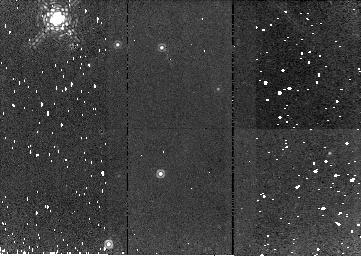
Target: NGC2244-TAIL. Instrument: NICMOS/NIC2. Filter: F187N. Exposure: 9 min. Observation ID: n9s403010

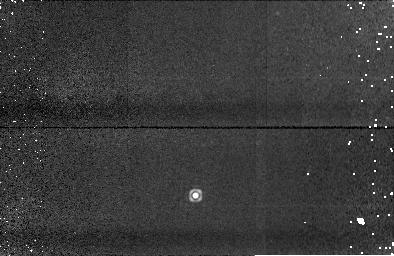
Target: NGC2264-TAIL-NIC1. Instrument: NICMOS/NIC1. Filter: F164N. Exposure: 10 min. Observation ID: n9s402050

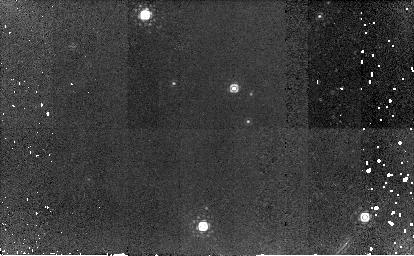
Target: NGC2264-TAIL. Instrument: NICMOS/NIC2. Filter: F187N. Exposure: 23 min. Observation ID: n9s402010

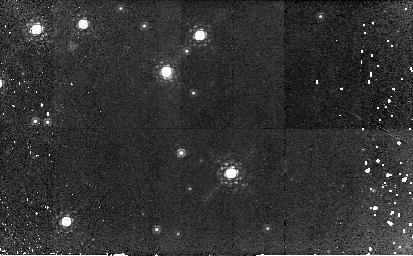
Target: IC1396-TAIL. Instrument: NICMOS/NIC2. Filter: F187N. Exposure: 45 min. Observation ID: n9s401010

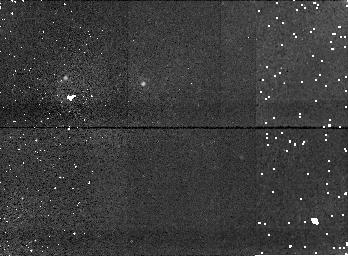
Target: NGC2244-TAIL-NIC1. Instrument: NICMOS/NIC1. Filter: F164N. Exposure: 5 min. Observation ID: n9s403050

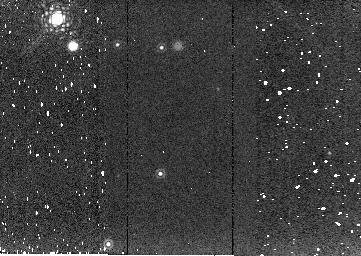
Target: NGC2244-TAIL. Instrument: NICMOS/NIC2. Filter: F216N. Exposure: 5 min. Observation ID: n9s403040

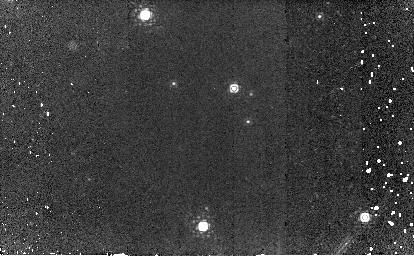
Target: NGC2264-TAIL. Instrument: NICMOS/NIC2. Filter: F190N. Exposure: 23 min. Observation ID: n9s402020

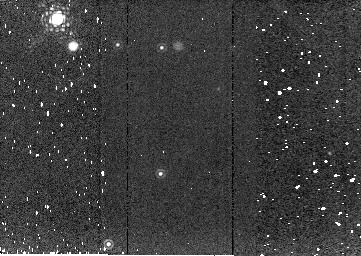
Target: NGC2244-TAIL. Instrument: NICMOS/NIC2. Filter: F215N. Exposure: 5 min. Observation ID: n9s403030

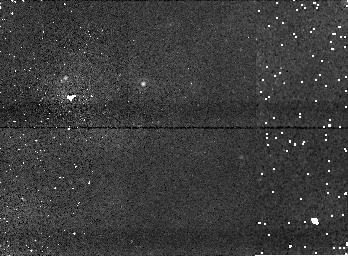
Target: NGC2244-TAIL-NIC1. Instrument: NICMOS/NIC1. Filter: F166N. Exposure: 5 min. Observation ID: n9s403060

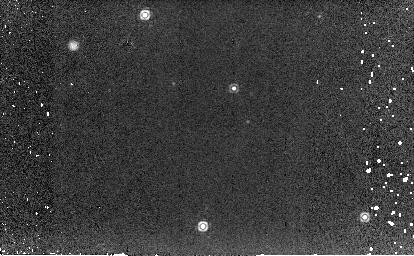
Target: NGC2264-TAIL. Instrument: NICMOS/NIC2. Filter: F216N. Exposure: 6 min. Observation ID: n9s402040

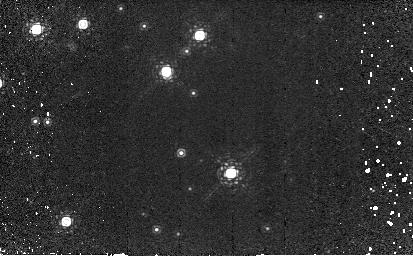
Target: IC1396-TAIL. Instrument: NICMOS/NIC2. Filter: F190N. Exposure: 45 min. Observation ID: n9s401020

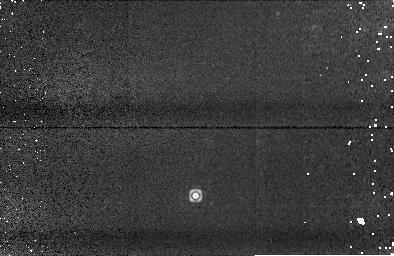
Target: NGC2264-TAIL-NIC1. Instrument: NICMOS/NIC1. Filter: F166N. Exposure: 10 min. Observation ID: n9s402060

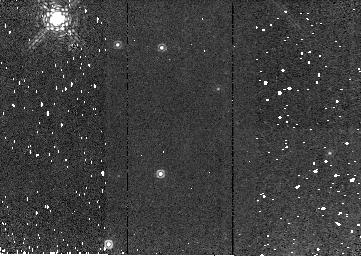
Target: NGC2244-TAIL. Instrument: NICMOS/NIC2. Filter: F190N. Exposure: 9 min. Observation ID: n9s403020

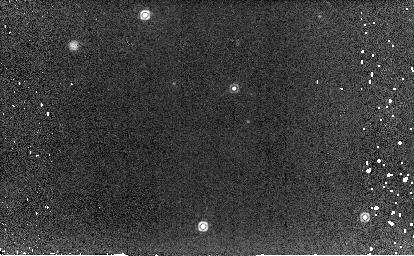
Target: NGC2264-TAIL. Instrument: NICMOS/NIC2. Filter: F215N. Exposure: 6 min. Observation ID: n9s402030

Evaporating Disks (PI: Balog, Zoltan)

Evaporation in the vicinity of an O star disrupts protoplanetary disks, as seen in the Orion proplyds. We have found a number of evaporating disks with Spitzer, which are in some ways more dramatic and better oriented for detailed study than the proplyds ? they have cometary tails extending up to 0.1 pc from the evaporation working surface. We will use Spitzer/IRS and HST/NICMOS to investigate these systems in more detail. We want to explore the excitation condition in the gas, both in the head and in the tail where possible. We will measure the effects of evaporation on the characteristic emission features of the dust. We also will use NICMOS to image them in detail, including mapping complex structures resolved in their tails at 24 microns